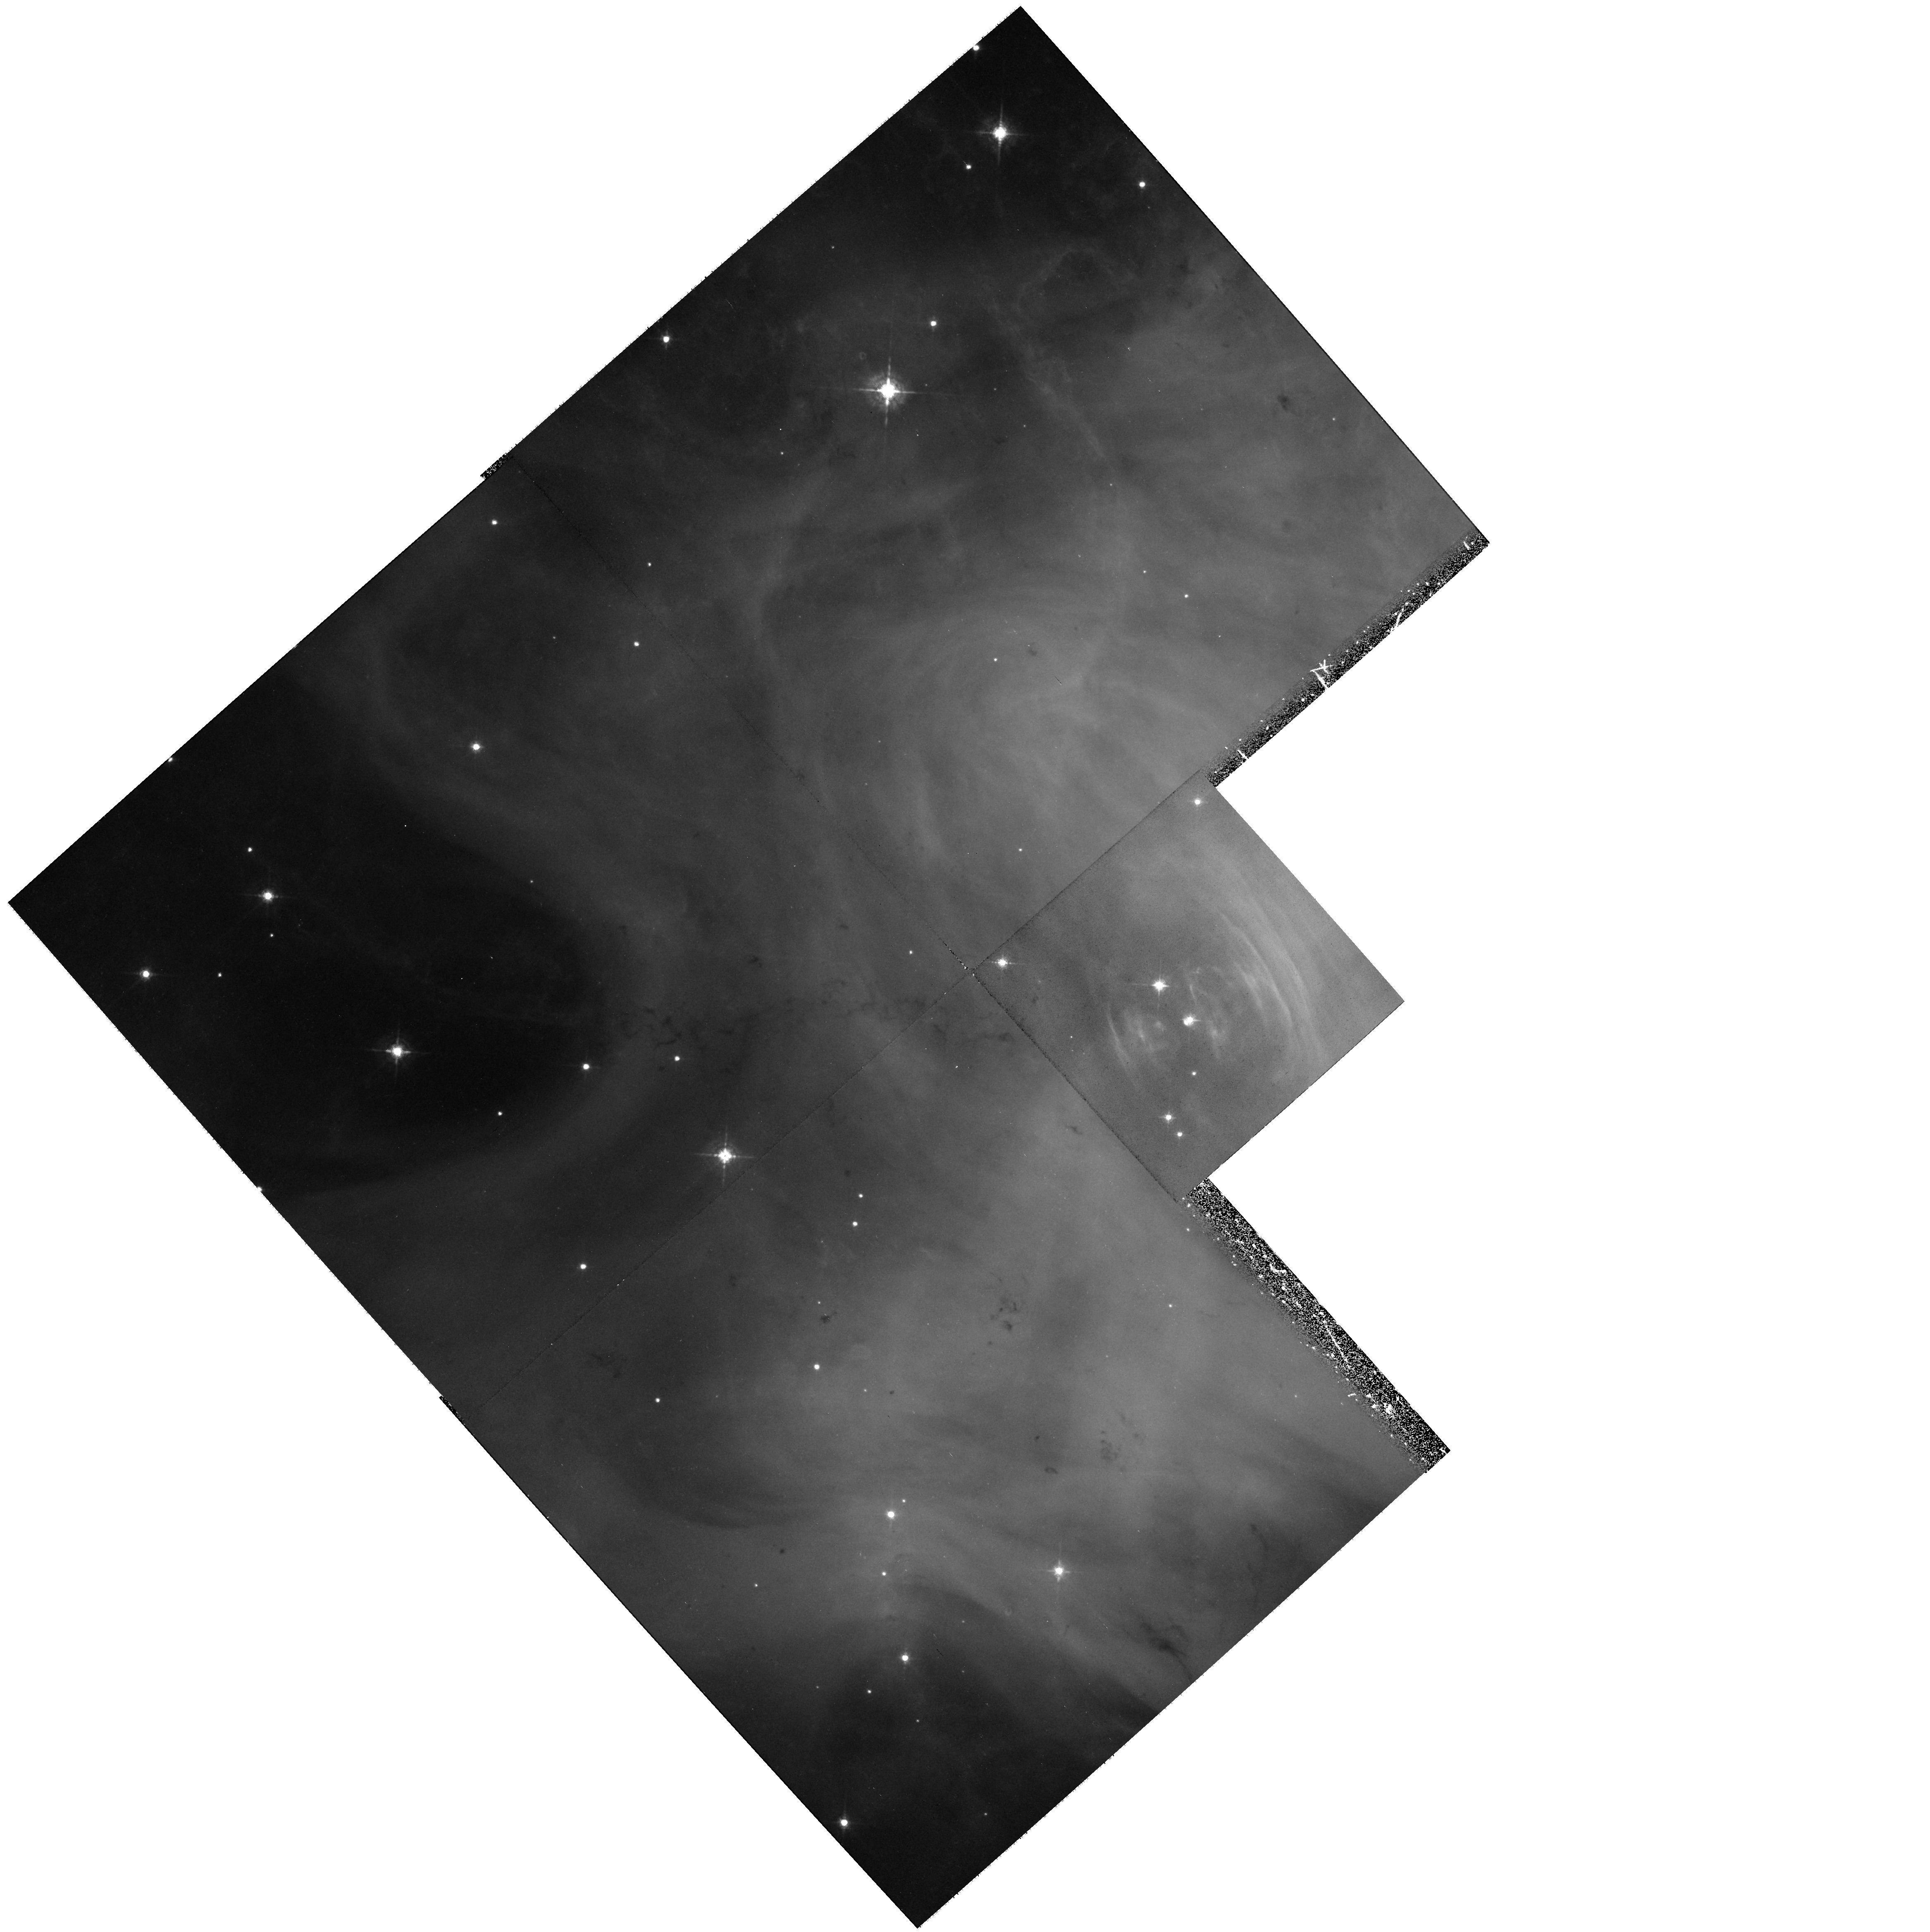
Target: CRAB-POSITION2. Instrument: WFPC2/PC. Filter: F547M. Exposure: 36 min. Observation ID: hst_11234_01_wfpc2_pc_f547m_ua1a01

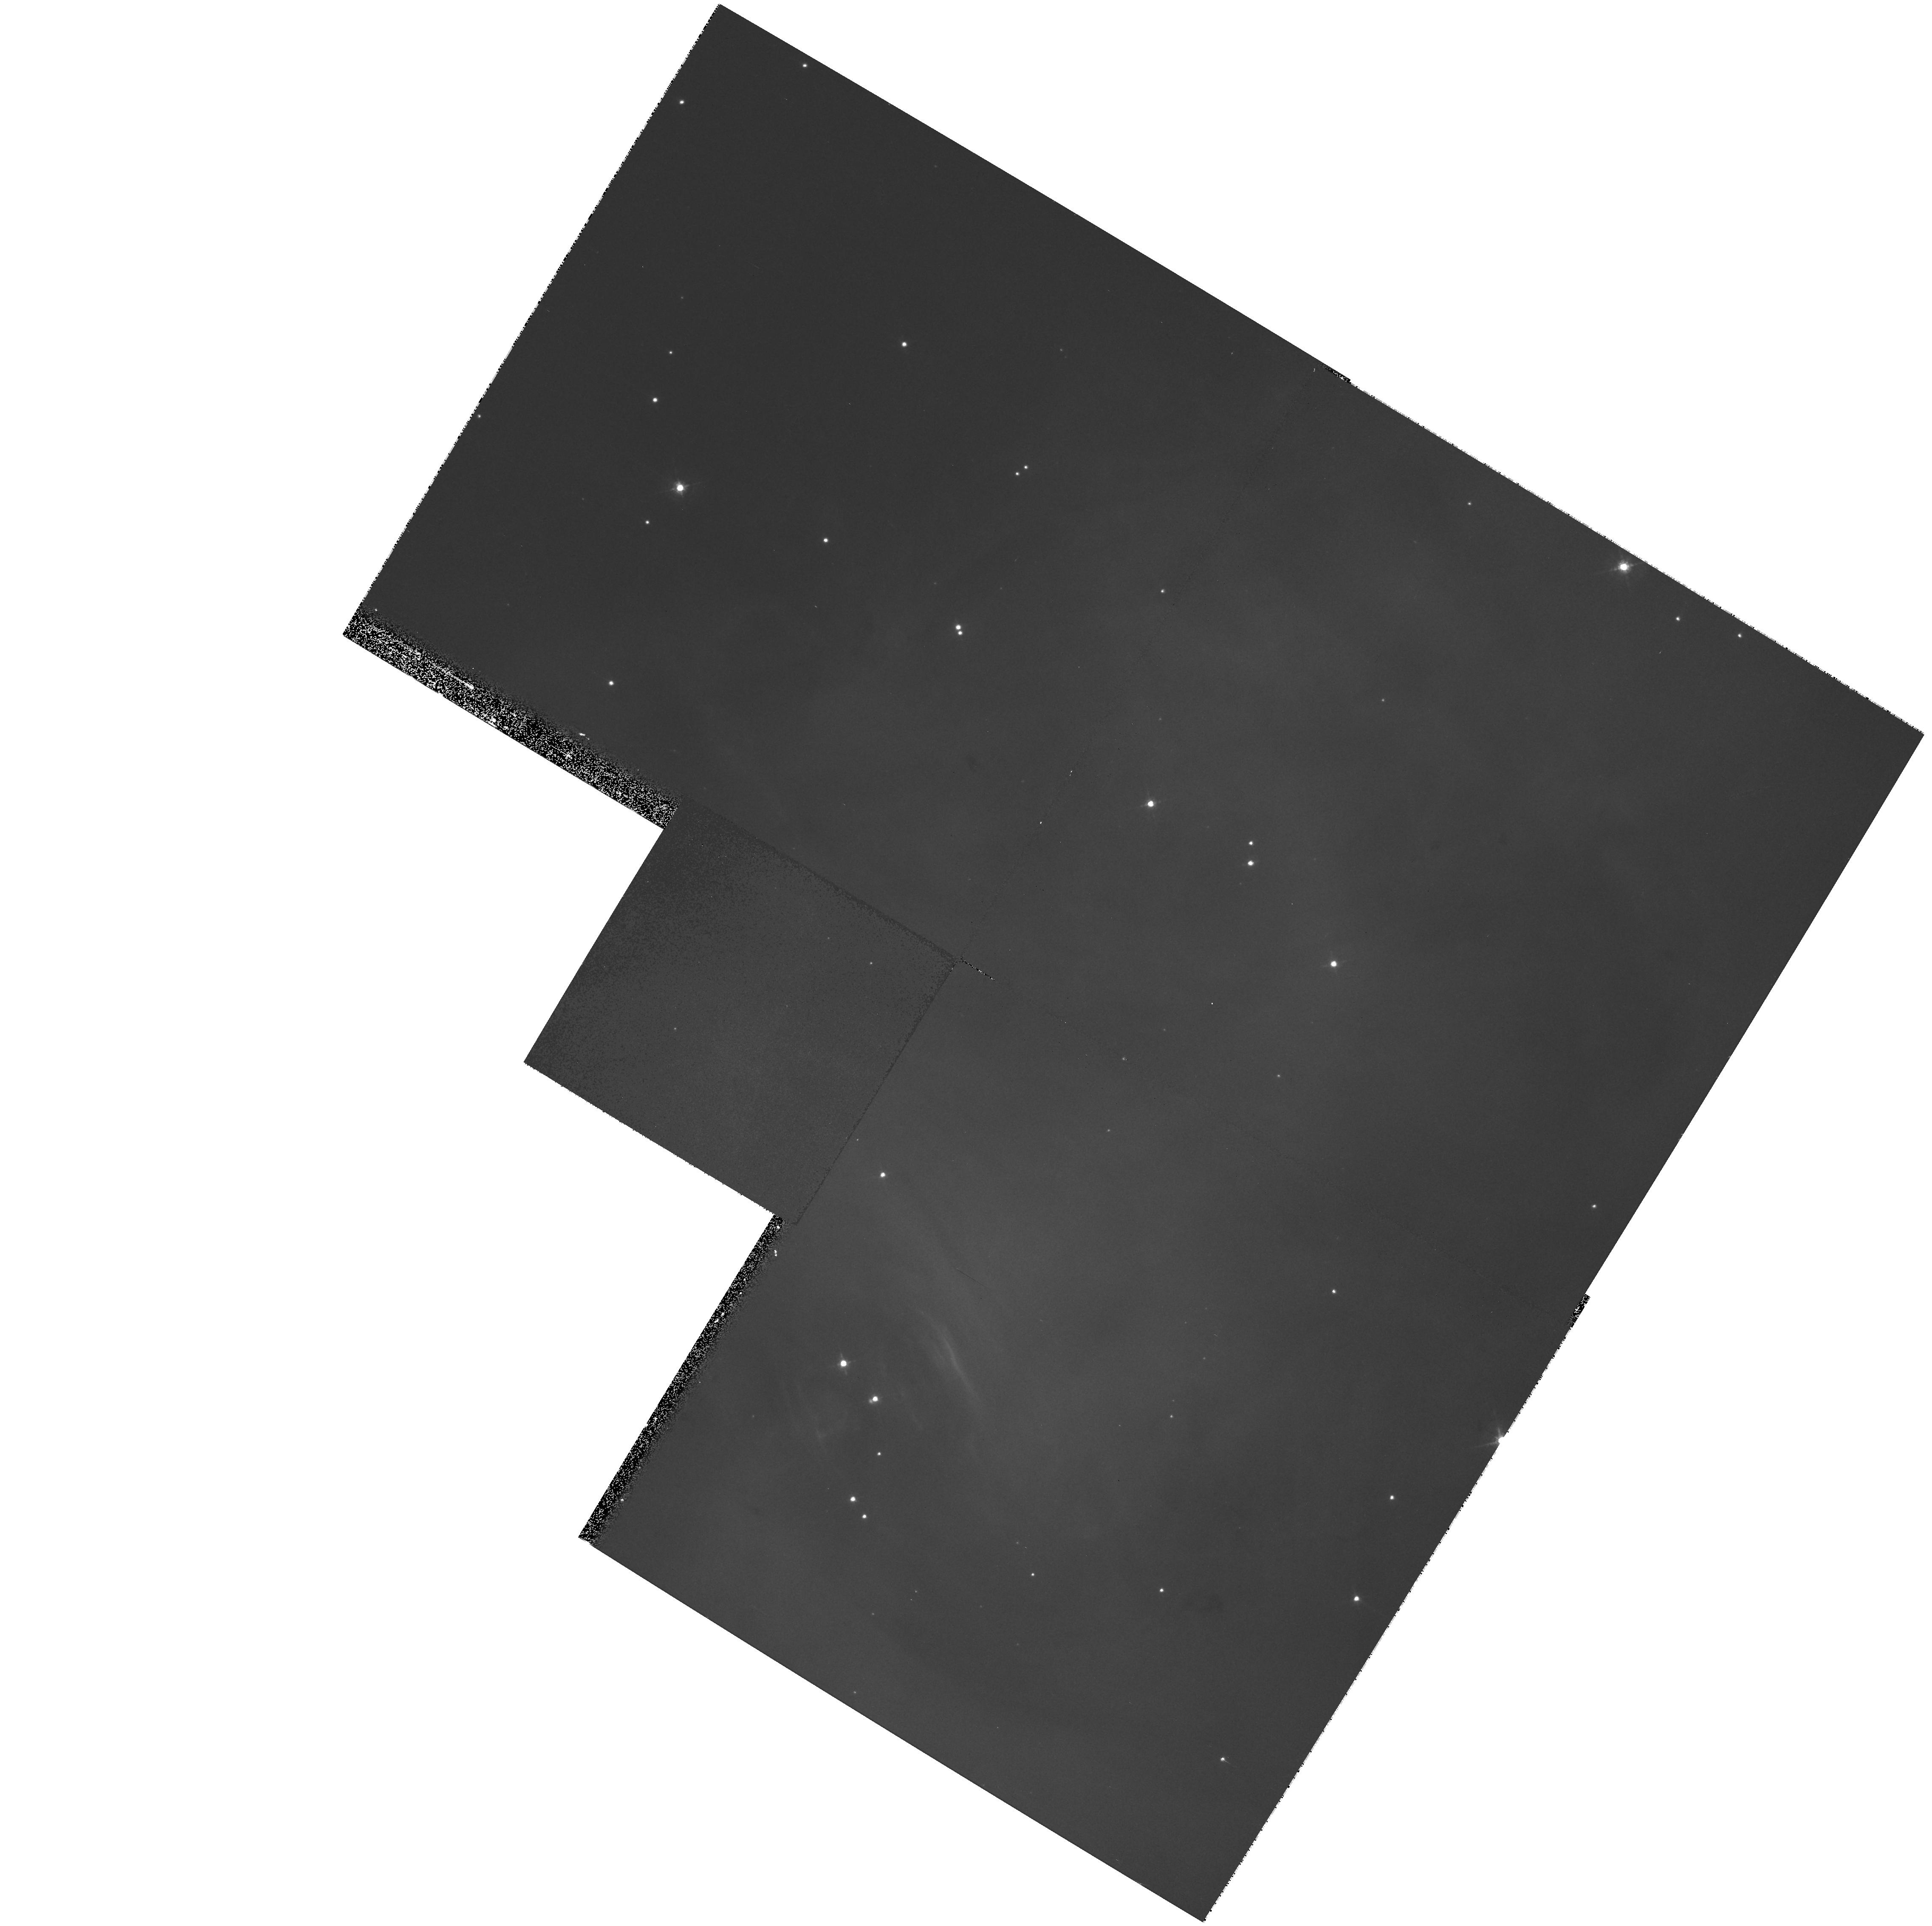
Target: CRAB-POSITION1. Instrument: WFPC2/PC. Filter: F547M. Exposure: 7 min. Observation ID: hst_11234_02_wfpc2_pc_f547m_ua1a02

A Brief Revisit of the Crab (PI: Romani, Roger)

We propose using WFPC2 to obtain continuum-dominated images of the Crab pulsar and environs closely duplicating archival exposures from 1994 and 1995. By matching the archival data we can realize ~3mas precision astrometry with a minimum of systematic effects over a maximum (~13.5y) baseline. This determines the Crab proper motion to better than 0.3mas/yr (3km/s) accuracy and measures its position angle to better than 1.5degrees, i.e. reducing the errrors of the best present (HST archive) measurement by a factor of three. Most importantly, this provide a nearly systematic-free result. This proper motion measurement would match the precision of the CXO-measured angular momentum vector. Comparison of these vectors is the foundation of an effort to understand the physical origin of the large momentum kick at pulsar birth.